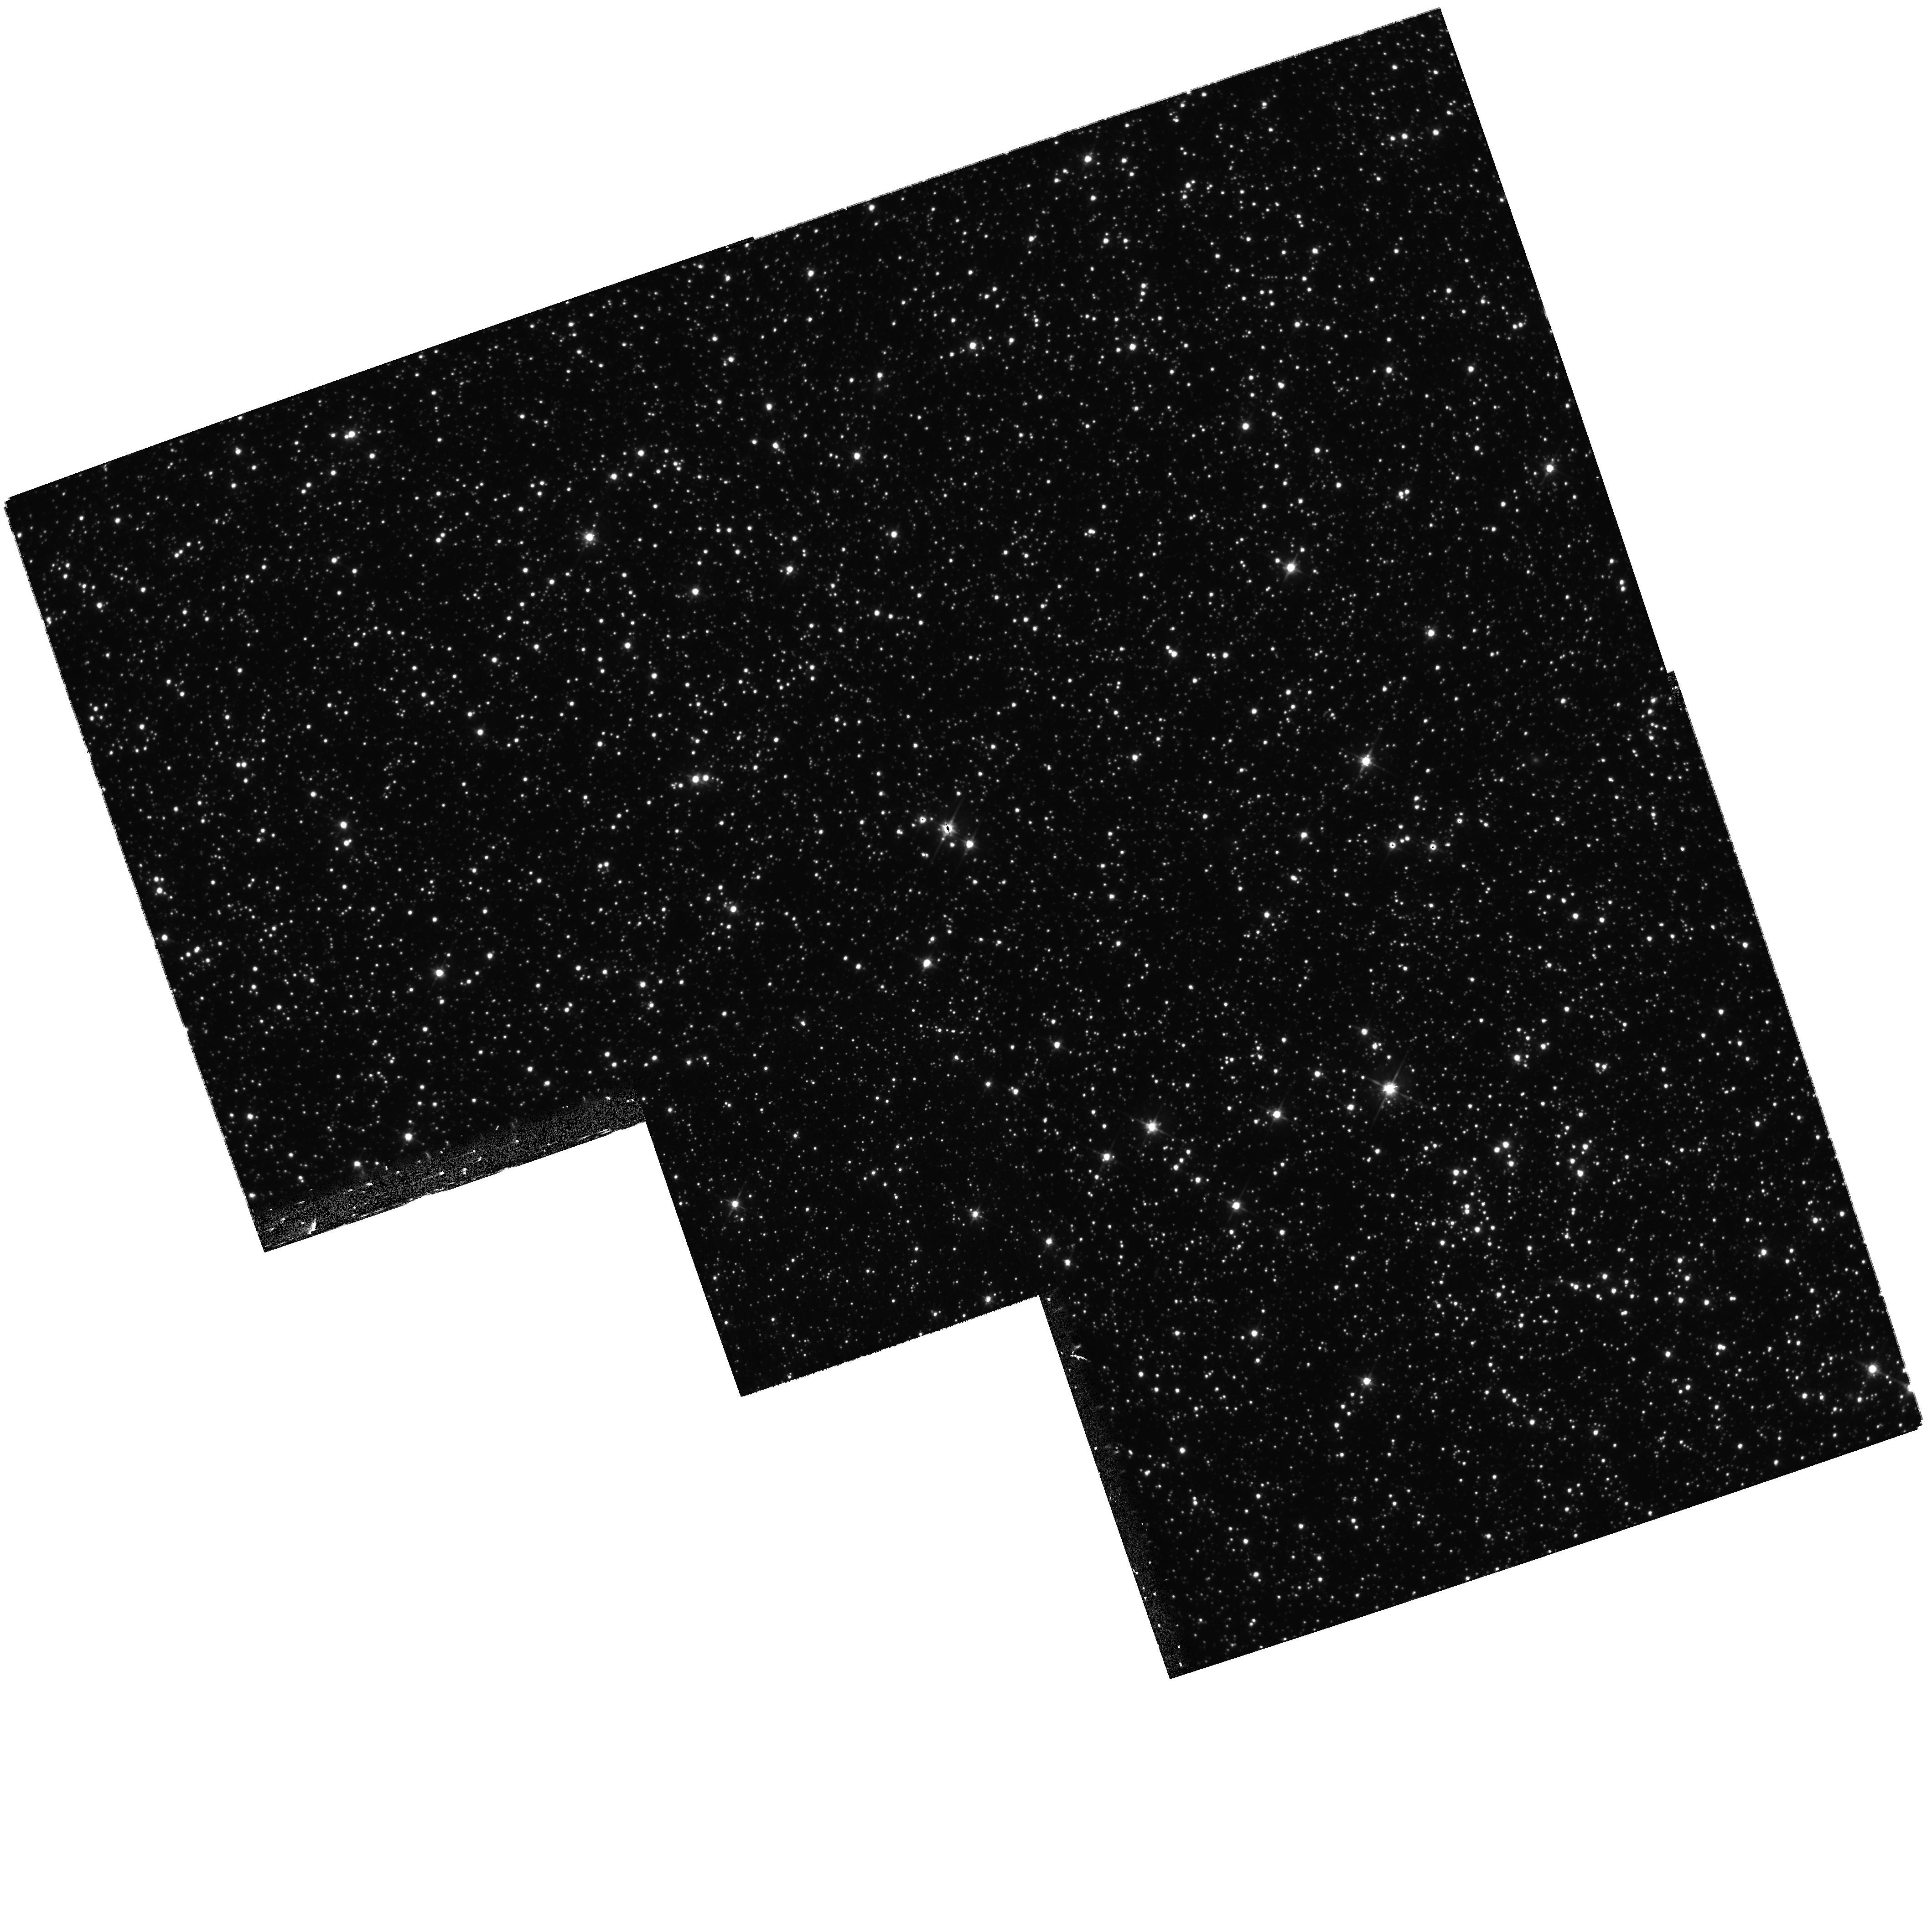
Target: MACHO-LMC-6. Instrument: WFPC2/PC. Filter: F606W. Exposure: 30 min. Observation ID: hst_10832_05_wfpc2_pc_f606w_u9pb05

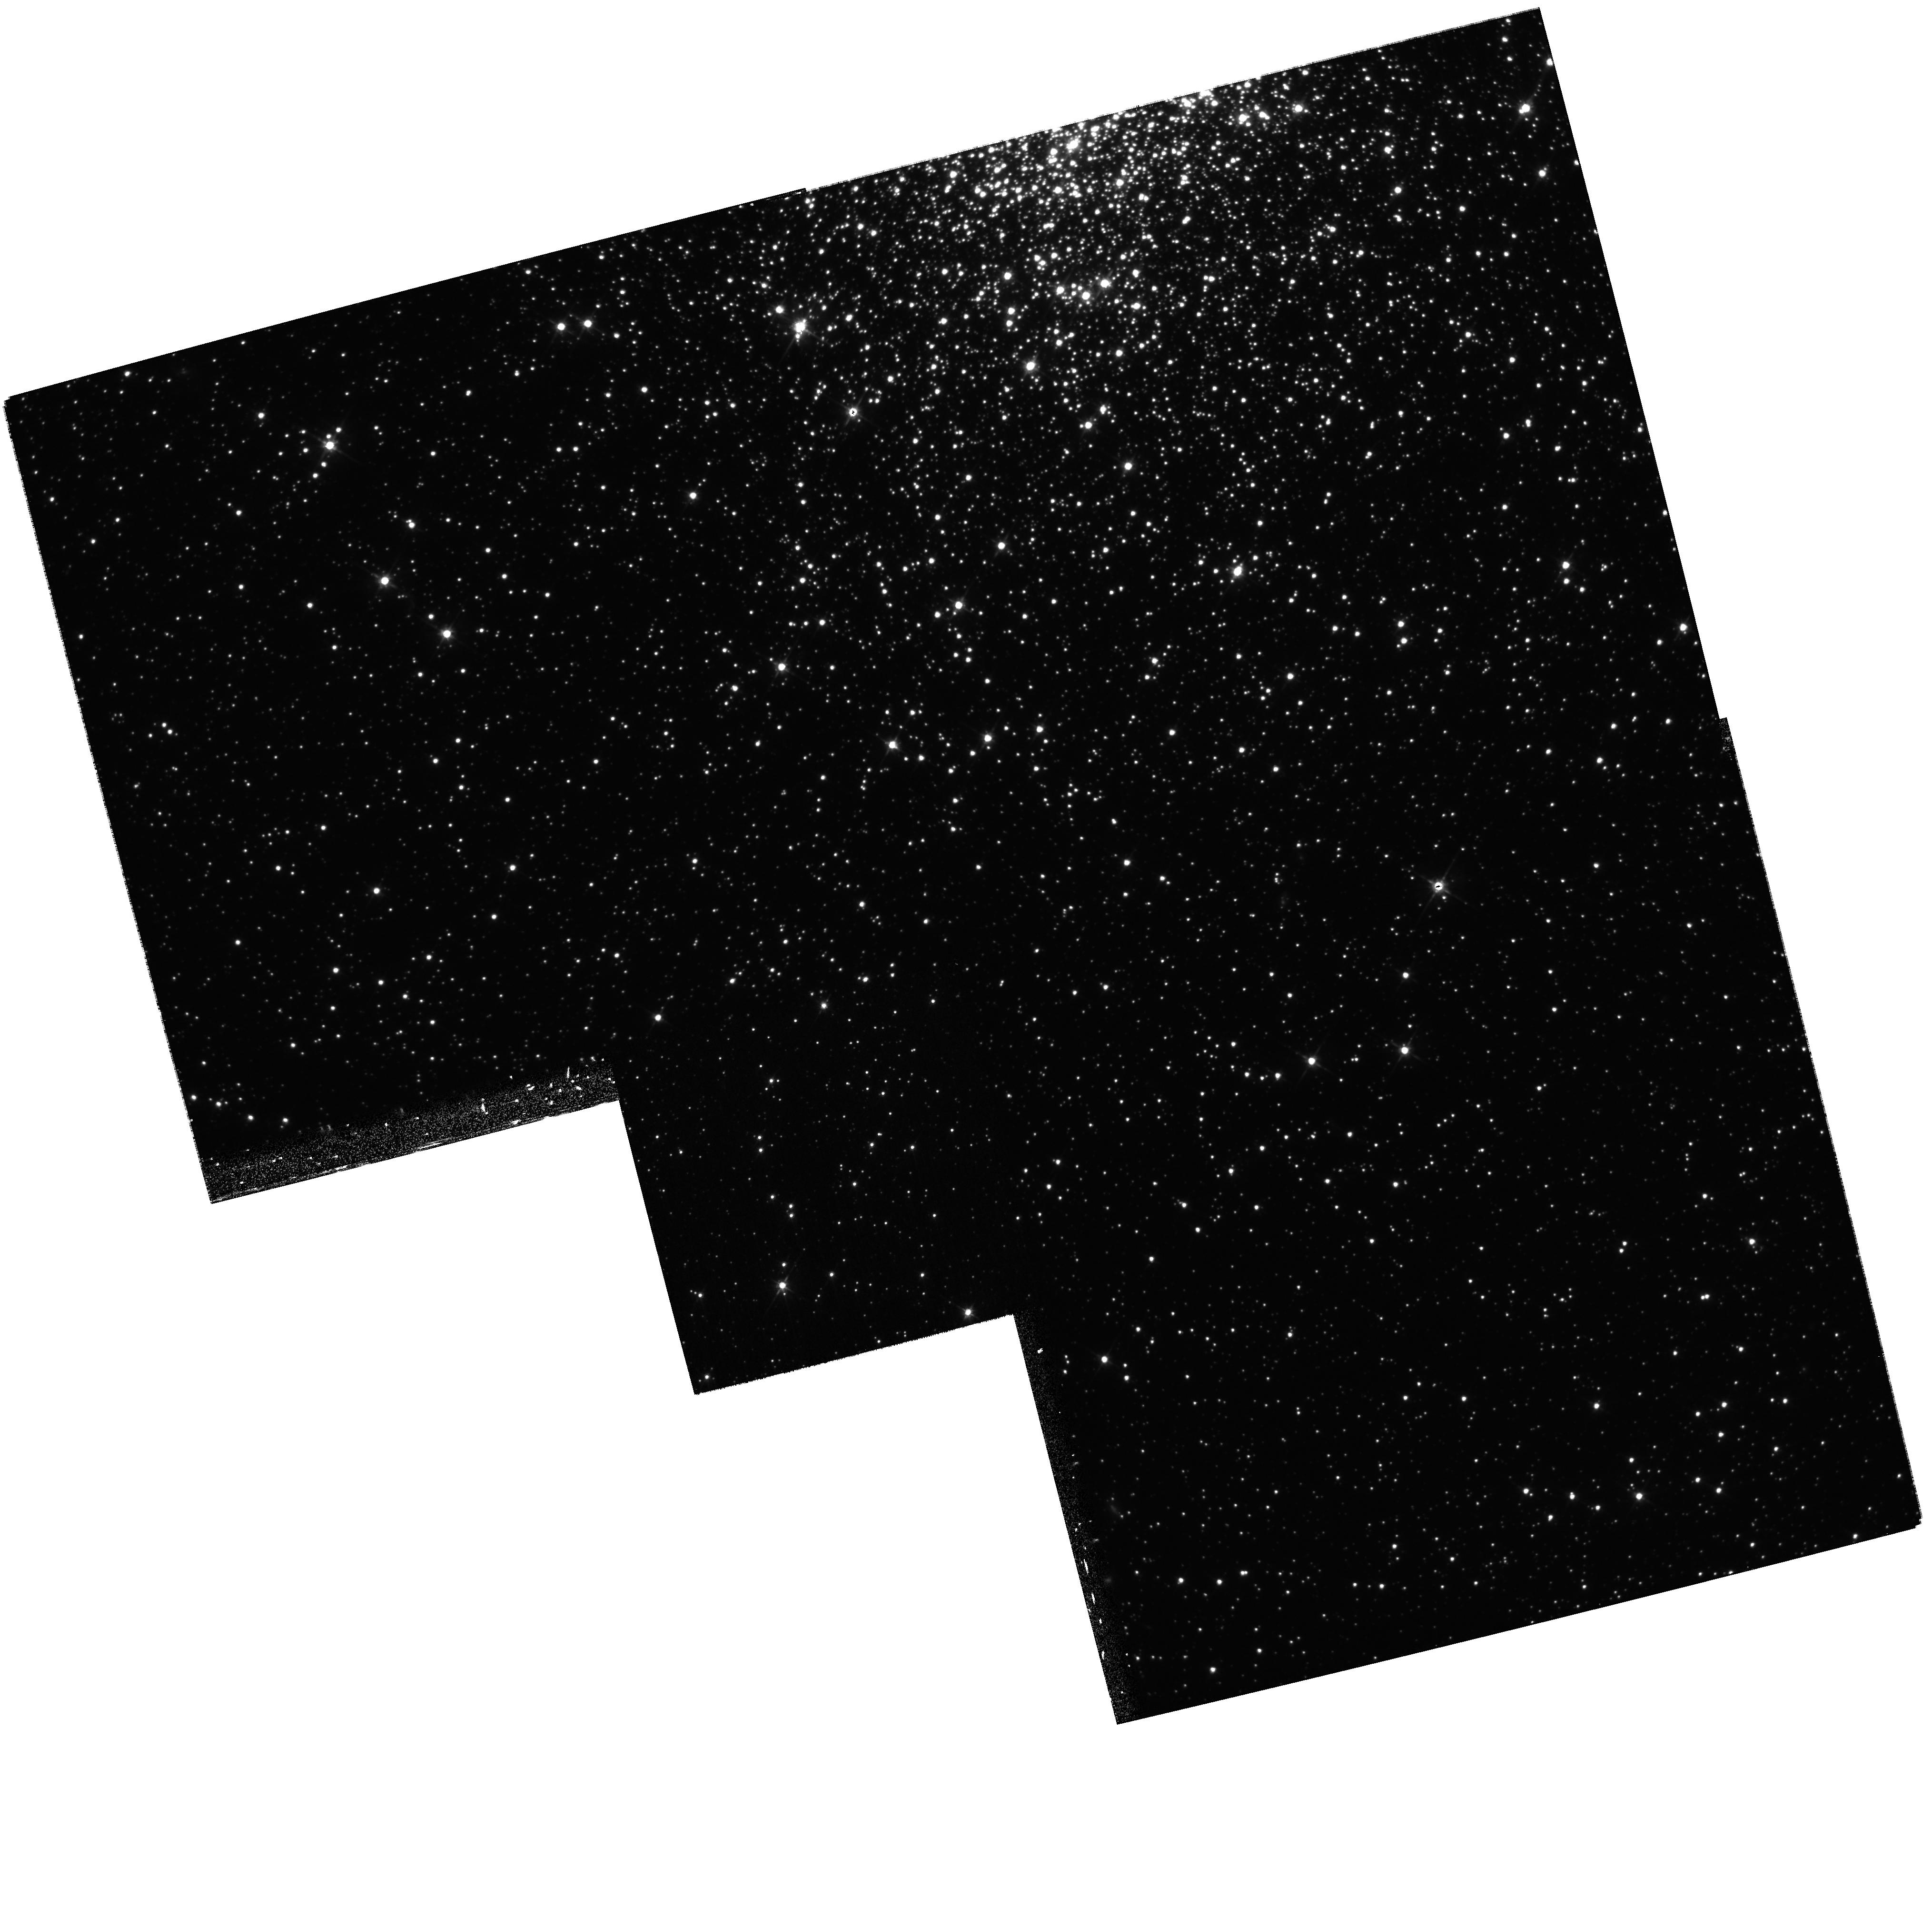
Target: MACHO-LMC-25. Instrument: WFPC2/PC. Filter: F606W. Exposure: 28 min. Observation ID: hst_10832_19_wfpc2_pc_f606w_u9pb19

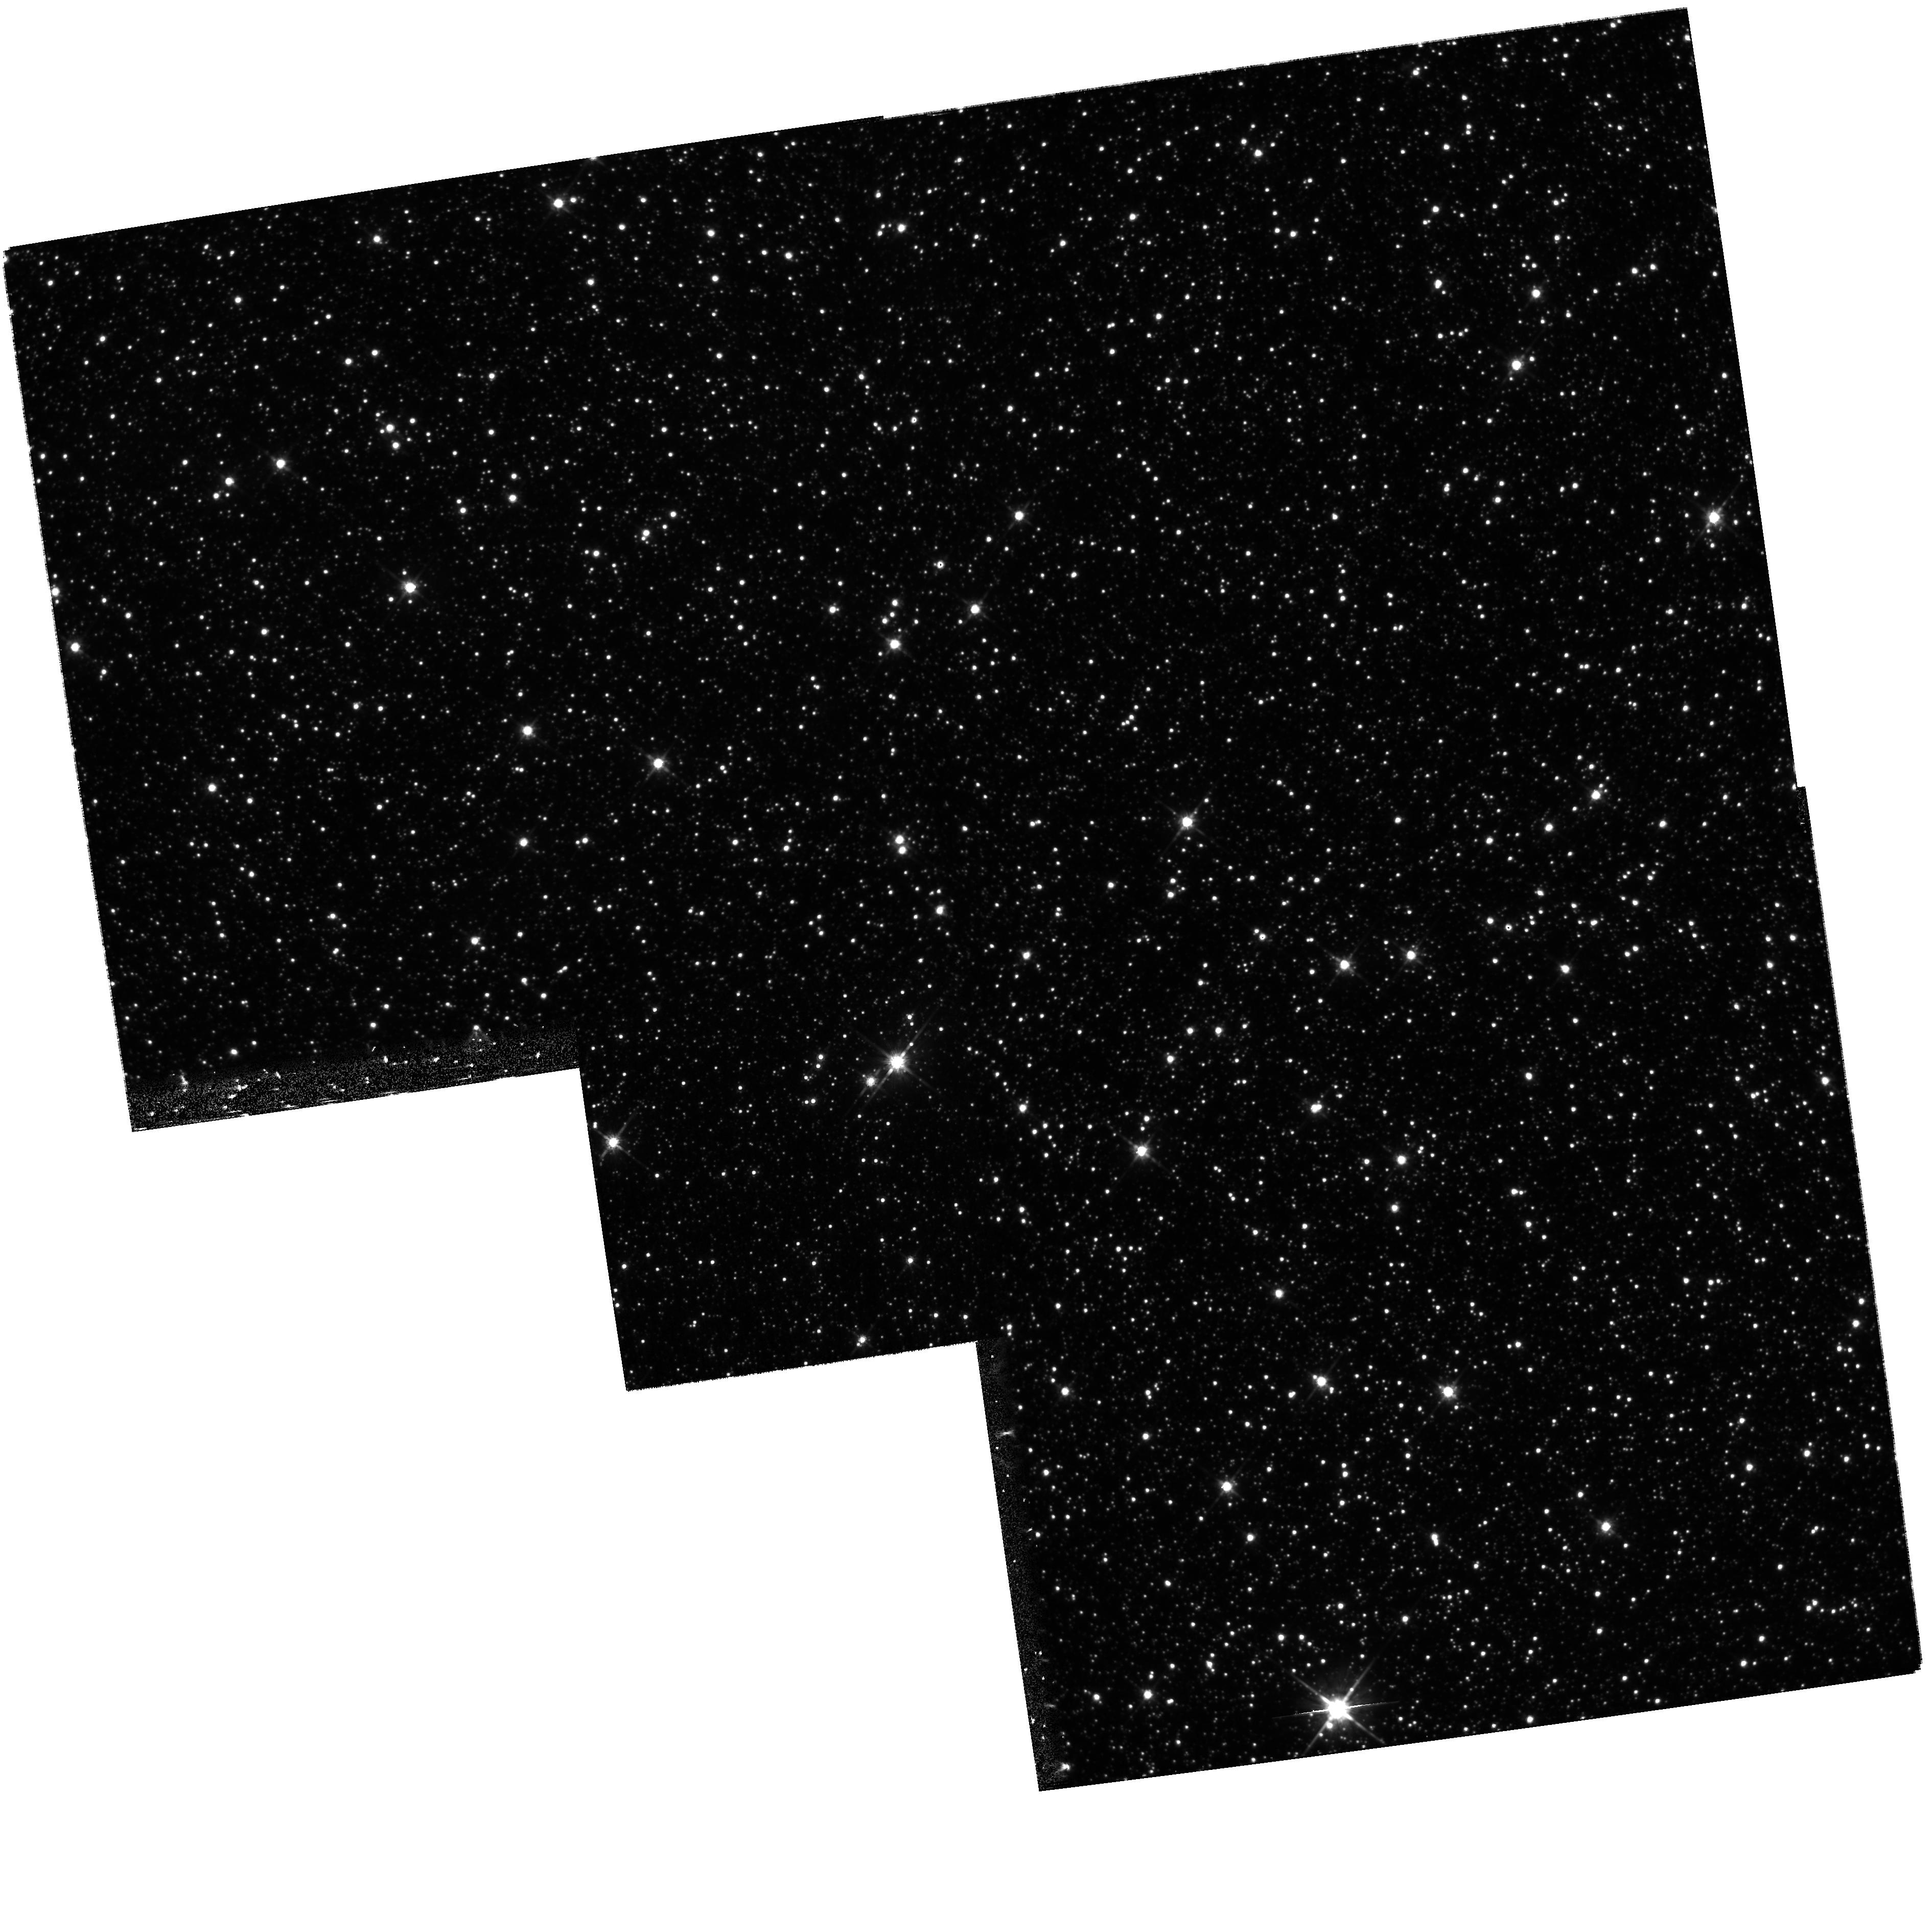
Target: MACHO-LMC-8. Instrument: WFPC2/PC. Filter: F814W. Exposure: 28 min. Observation ID: hst_10832_10_wfpc2_pc_f814w_u9pb10

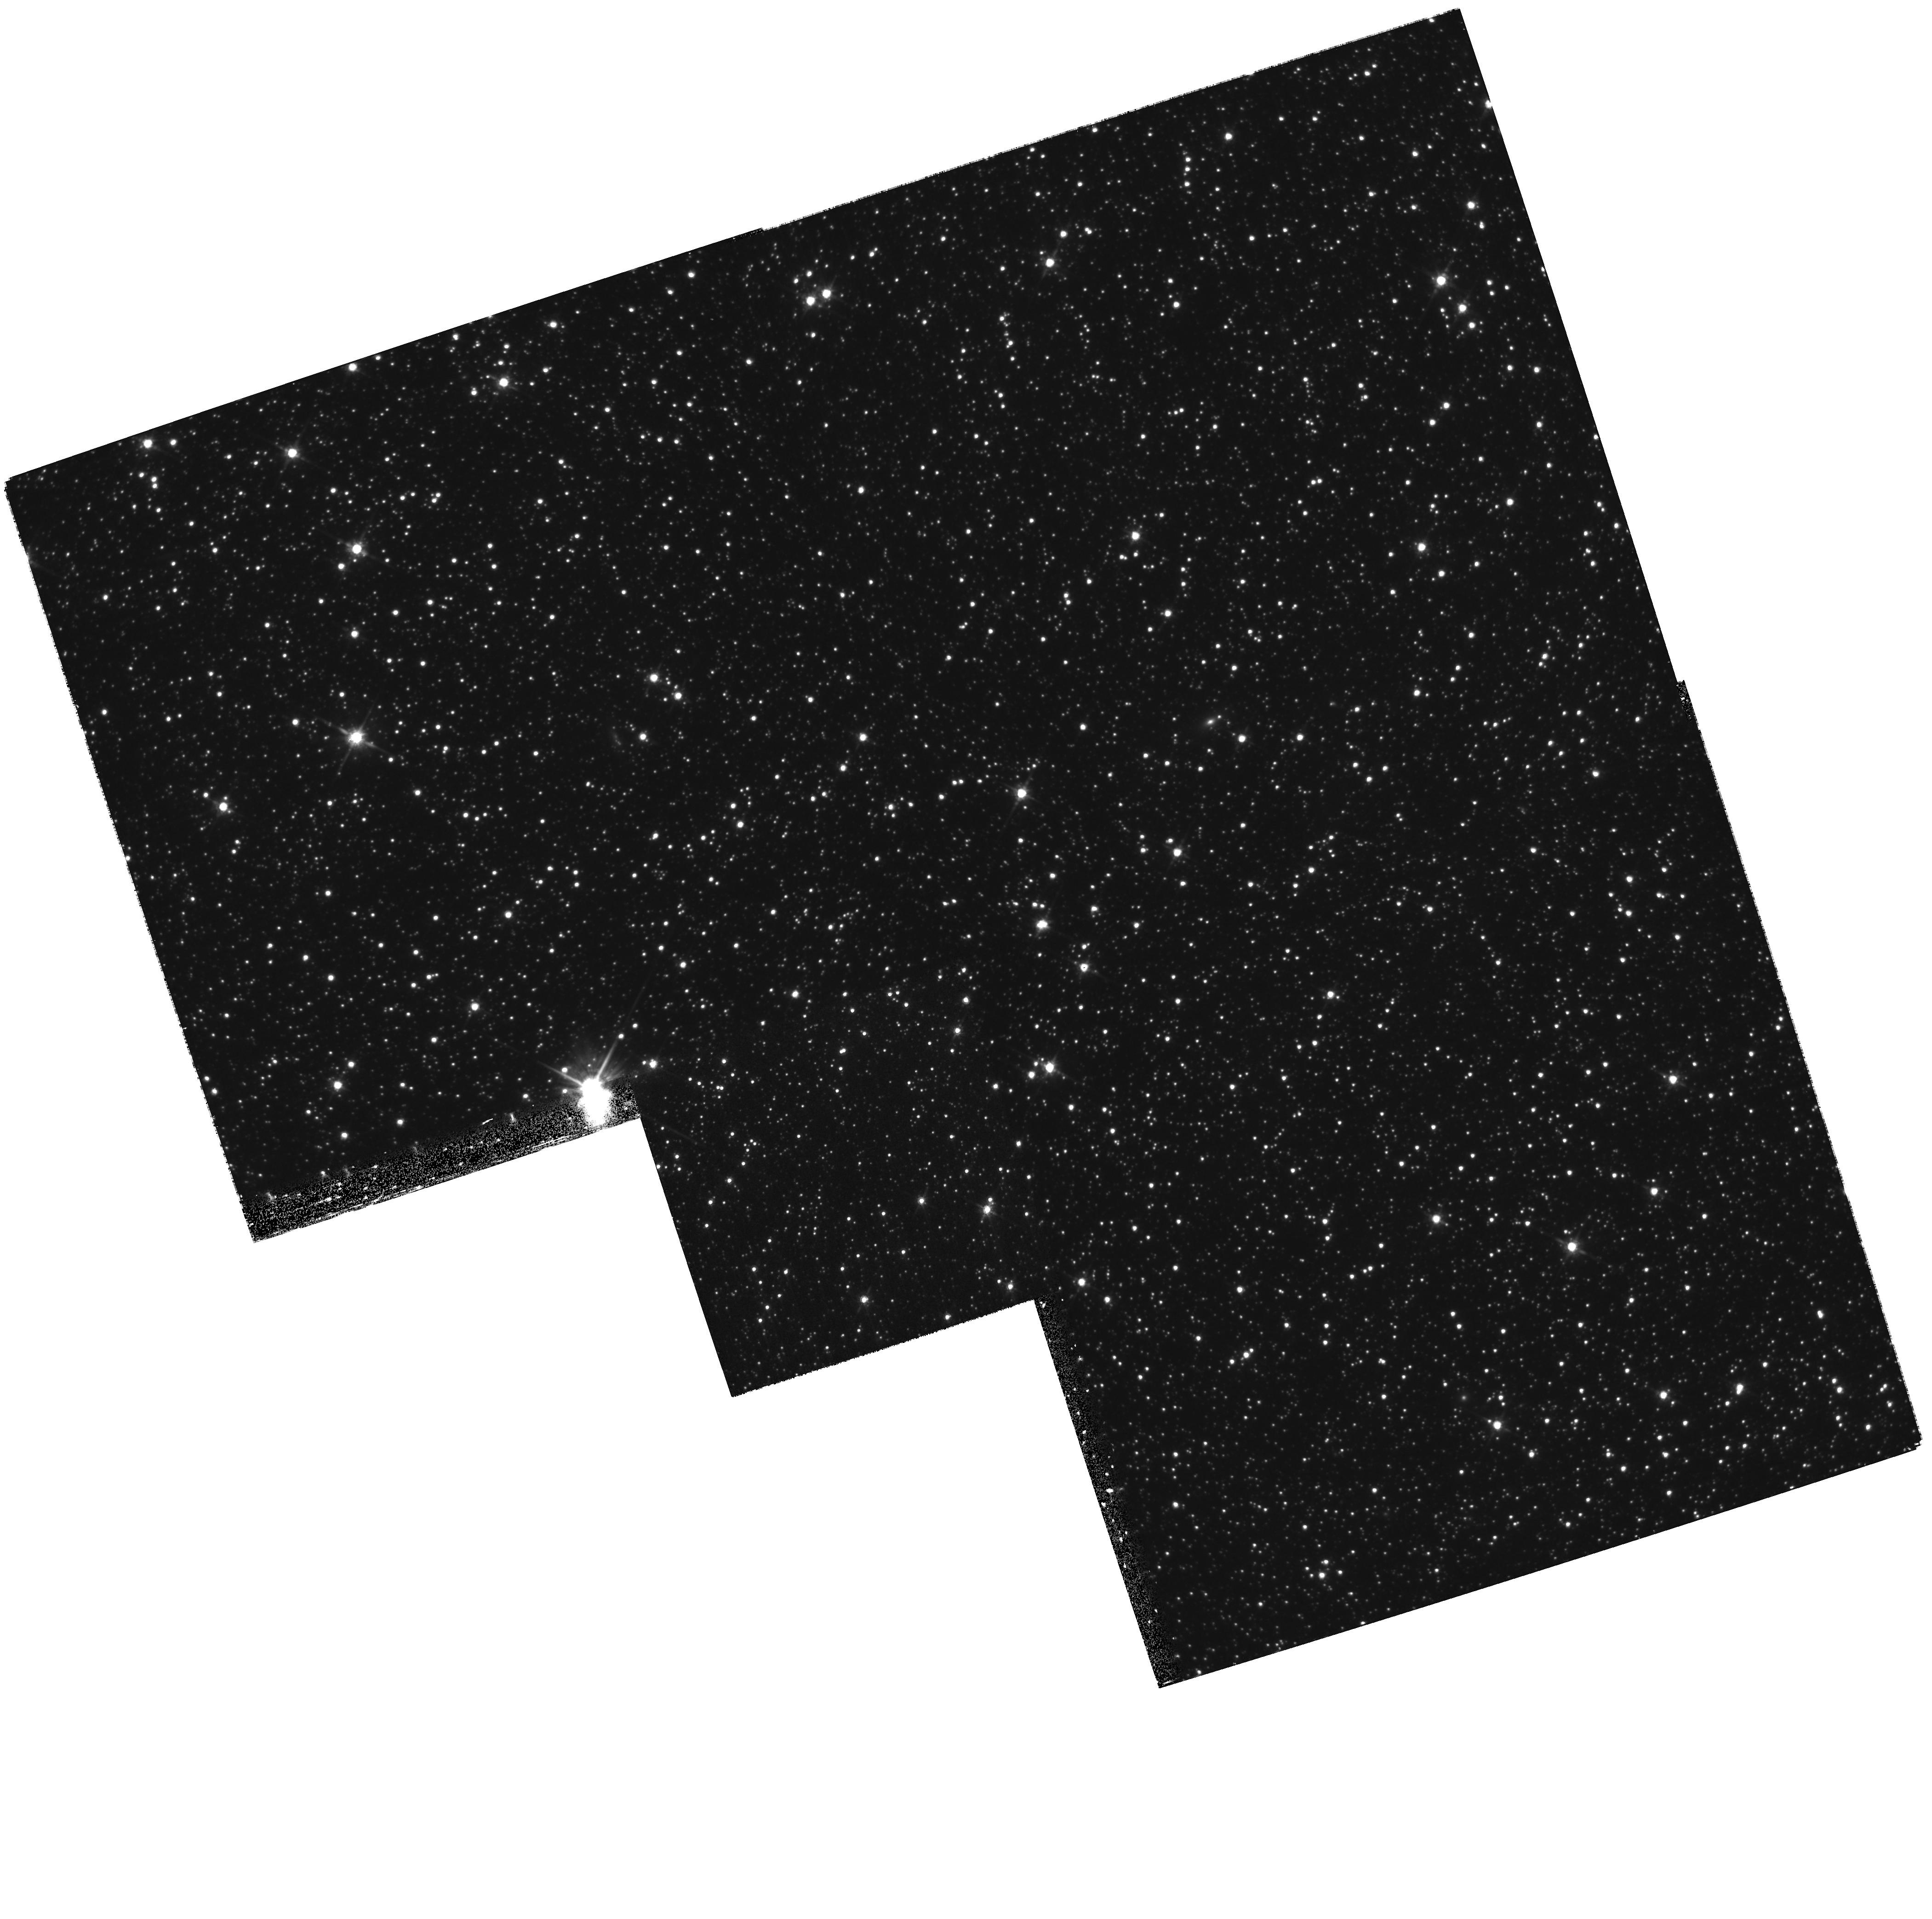
Target: MACHO-LMC-1. Instrument: WFPC2/PC. Filter: F814W. Exposure: 28 min. Observation ID: hst_10832_02_wfpc2_pc_f814w_u9pb02

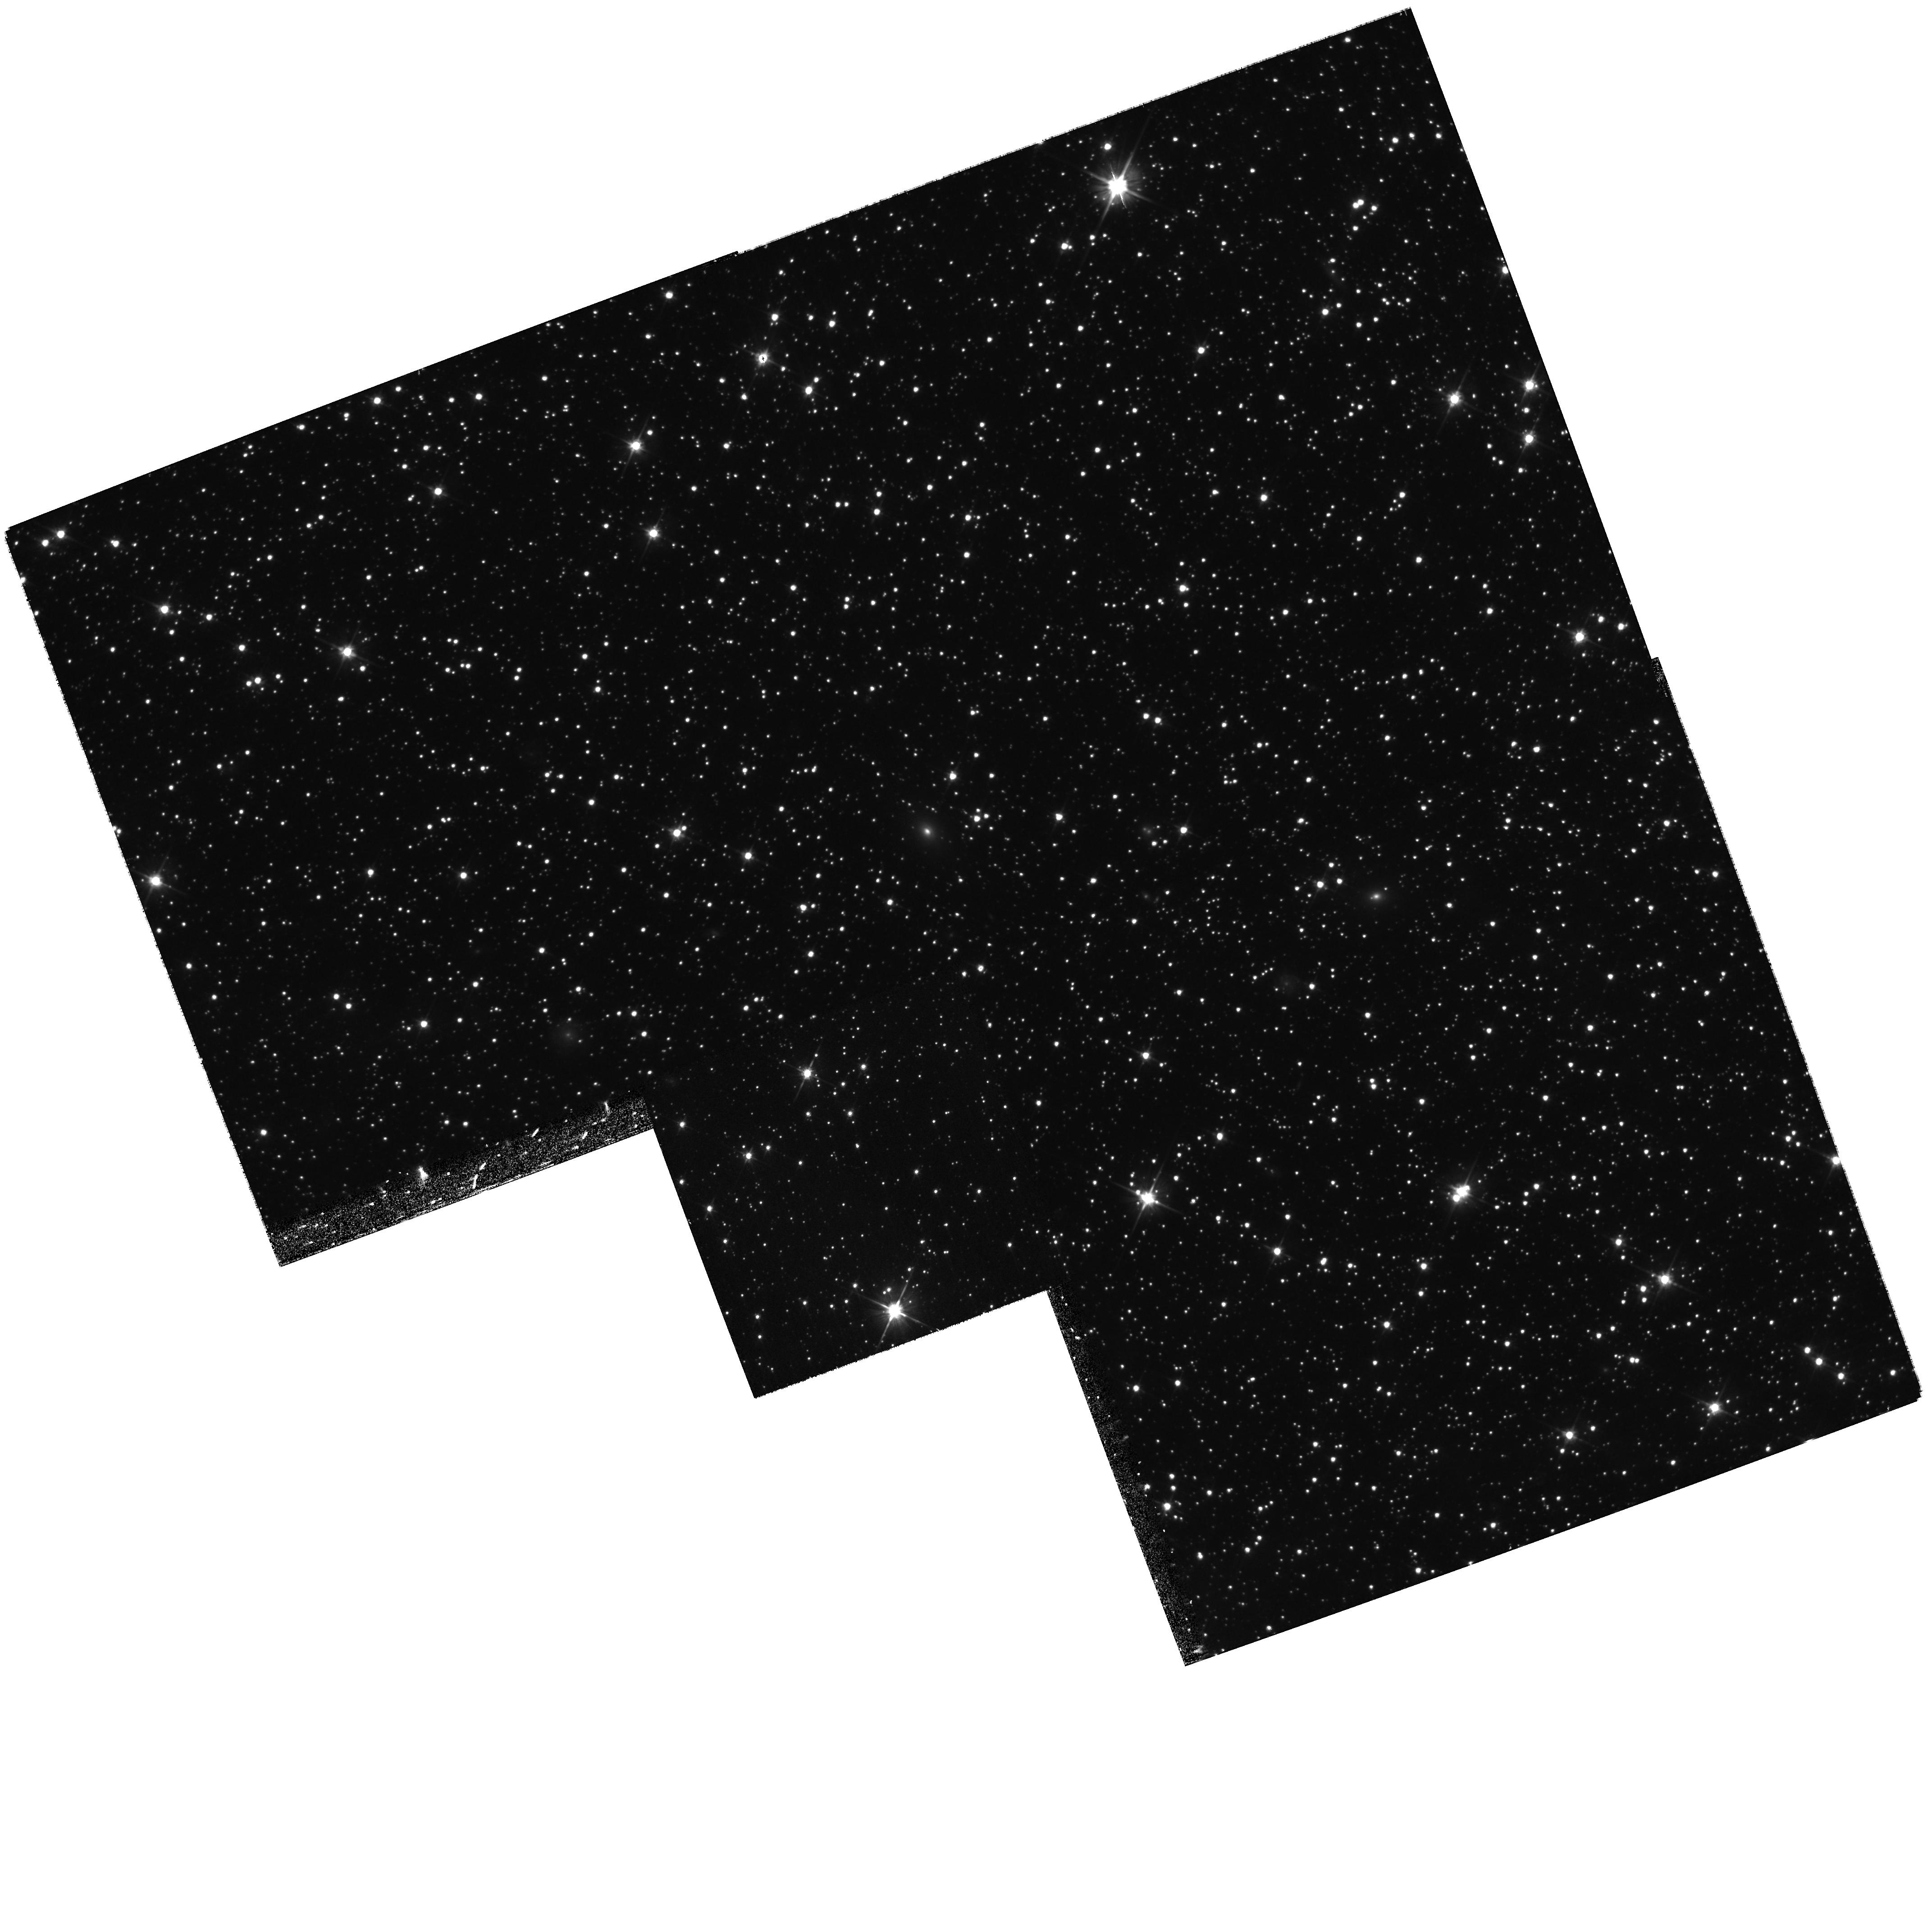
Target: MACHO-LMC-21. Instrument: WFPC2/PC. Filter: F606W. Exposure: 28 min. Observation ID: hst_10832_17_wfpc2_pc_f606w_u9pb17

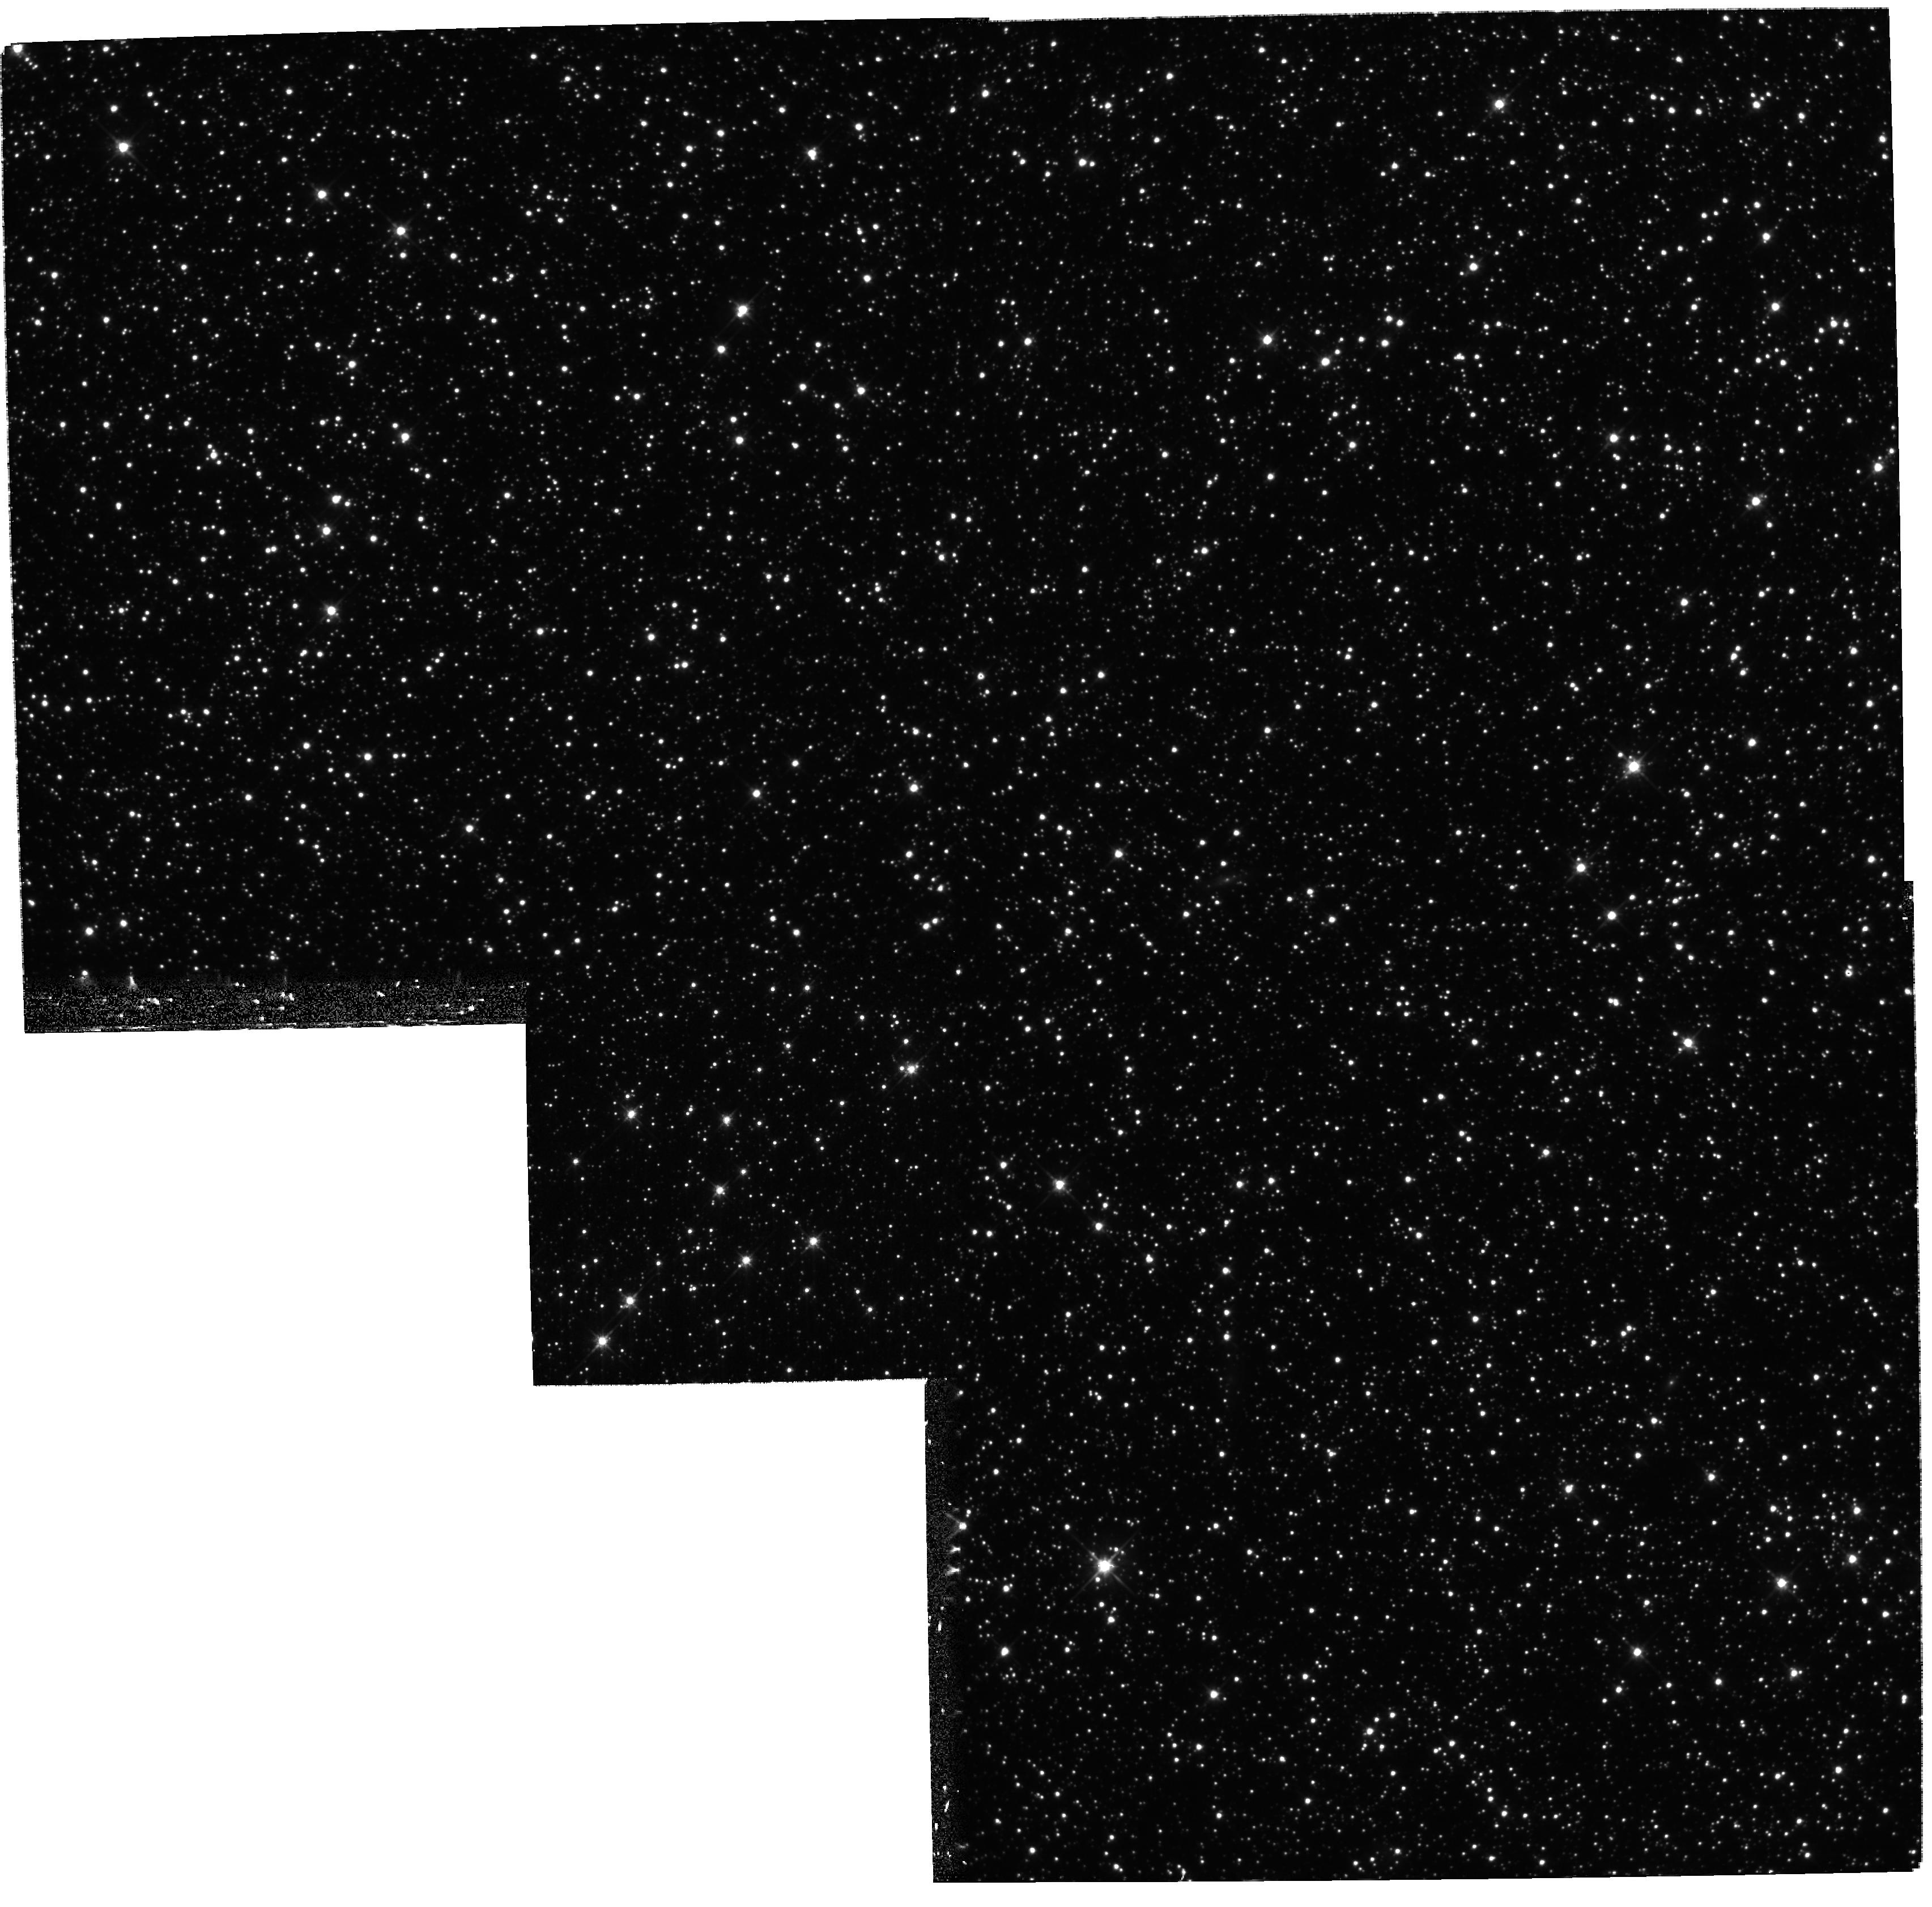
Target: MACHO-LMC-14. Instrument: WFPC2/PC. Filter: F606W. Exposure: 30 min. Observation ID: hst_10832_11_wfpc2_pc_f606w_u9pb11

Solving the microlensing puzzle: An HST high-resolution imaging approach (PI: Patten, Brian M.)

We propose to use the HST WFPC2 (revised from the Advanced Camera for Surveys High Resolution Channel due to the failure of this camera) to obtain high resolution imaging data for 10 bona-fide LMC microlensing events seen in the original MACHO survey. The purpose of this survey will be to assess whether or not the lens and source stars have separated enough to be resolved since the original microlensing event took place - about a decade has passed since the original MACHO survey and the first set of HST WFPC2 follow-up observations of the microlensing events. If the components of the lensing event are resolved, we will determine the apparent magnitude and color of both the lens and the source stars. These data, in combination with Spitzer/IRAC data and Magellan near-IR JHK data, will be used to ascertain the basic properties of the lens stars. With the majority of the microlensing events in the original MACHO survey observed at the highest spatial resolution currently possible, we will be able to draw important conclusions as to what fraction of these events have lenses which belong to some population of dwarf stars in the disk and what fraction must be due to lenses in the halo or beyond. These data will greatly increase our understanding of the structure of the Galaxy by characterizing the stellar population responsible for the gravitational microlensing.